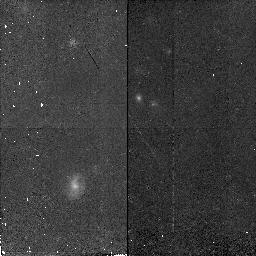
Target: SA68-6597
Instrument: NICMOS/NIC2
Filter: F160W
Exposure: 45 min
Observation ID: n4lx08010

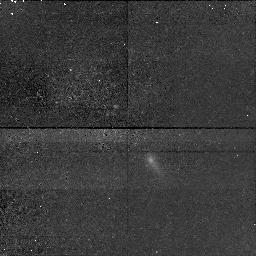
Target: SA57-7042
Instrument: NICMOS/NIC1
Filter: F160W
Exposure: 43 min
Observation ID: n4lx12010

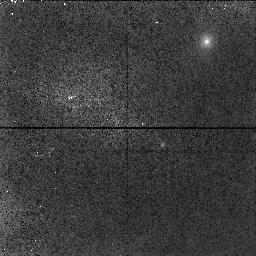
Target: SA57-17731
Instrument: NICMOS/NIC1
Filter: F160W
Exposure: 9 min
Observation ID: n4lxa0010

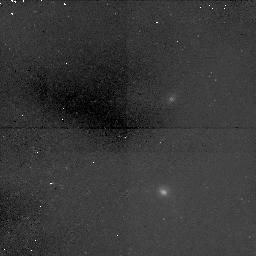
Target: SA68-8846
Instrument: NICMOS/NIC1
Filter: F160W
Exposure: 1.6 h
Observation ID: n4lx06010

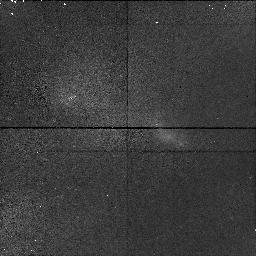
Target: HER1-14739
Instrument: NICMOS/NIC1
Filter: F160W
Exposure: 19 min
Observation ID: n4lxa8010

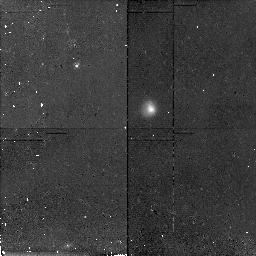
Target: SA68-3307
Instrument: NICMOS/NIC2
Filter: F160W
Exposure: 43 min
Observation ID: n4lx05010

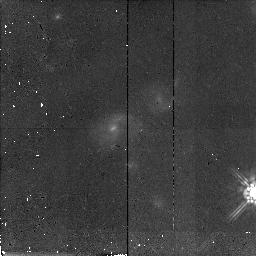
Target: SA68-5935
Instrument: NICMOS/NIC2
Filter: F160W
Exposure: 43 min
Observation ID: n4lx02010

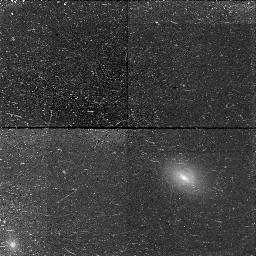
Target: HER1-13925
Instrument: NICMOS/NIC1
Filter: F160W
Exposure: 43 min
Observation ID: n4lx17010

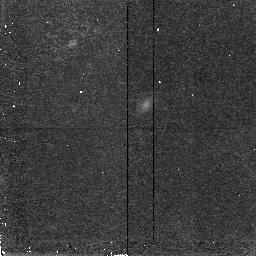
Target: SA57-4259
Instrument: NICMOS/NIC2
Filter: F160W
Exposure: 43 min
Observation ID: n4lx16010

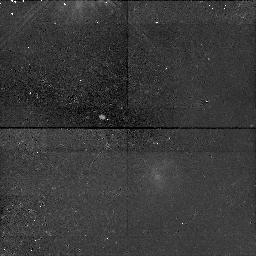
Target: SA57-5558
Instrument: NICMOS/NIC1
Filter: F160W
Exposure: 43 min
Observation ID: n4lx14010

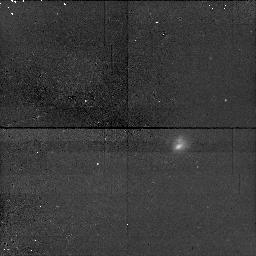
Target: LYN2-1635
Instrument: NICMOS/NIC1
Filter: F160W
Exposure: 43 min
Observation ID: n4lx09010

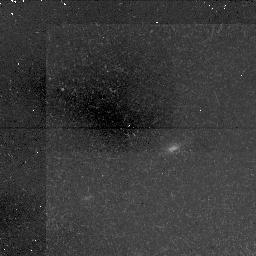
Target: SA68-17418
Instrument: NICMOS/NIC1
Filter: F160W
Exposure: 1.6 h
Observation ID: n4lx07010

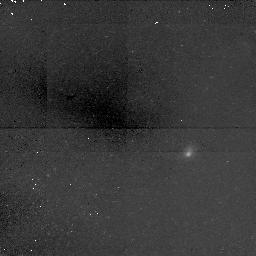
Target: SA68-9640
Instrument: NICMOS/NIC1
Filter: F160W
Exposure: 1.6 h
Observation ID: n4lx01010

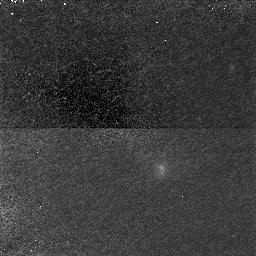
Target: SA57-10601
Instrument: NICMOS/NIC1
Filter: F160W
Exposure: 1.6 h
Observation ID: n4lx13010

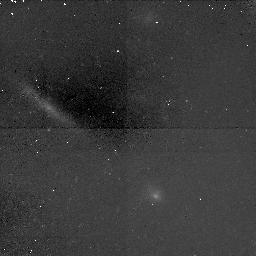
Target: SA57-1501
Instrument: NICMOS/NIC1
Filter: F160W
Exposure: 1.6 h
Observation ID: n4lx11010

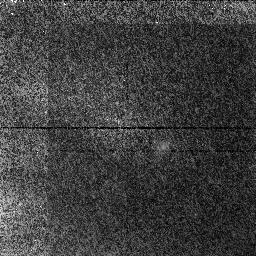
Target: SA57-5482
Instrument: NICMOS/NIC1
Filter: F160W
Exposure: 21 min
Observation ID: n4lx10010

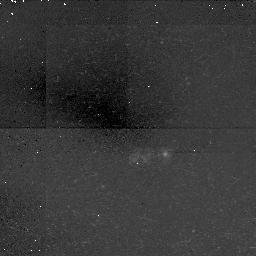
Target: SA68-17169
Instrument: NICMOS/NIC1
Filter: F160W
Exposure: 1.6 h
Observation ID: n4lx03010

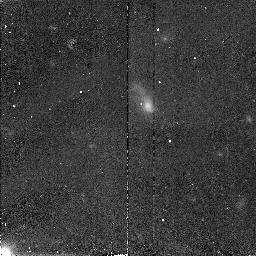
Target: SA57-3605
Instrument: NICMOS/NIC2
Filter: F160W
Exposure: 1.6 h
Observation ID: n4lx15010

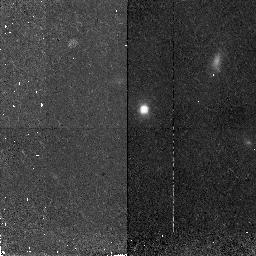
Target: SA68-1067
Instrument: NICMOS/NIC2
Filter: F160W
Exposure: 45 min
Observation ID: n4lx04010

Searching for Old Stellar Populations in Candidate Proto-Spheroidals (PI: Bershady, Matthew A.)

We propose to combine NICMOS images with existing WFPC-2 images to search for underlying, old stellar components in 20 faint blue compact galaxies at z ~ 0.2 to 0.8. These galaxies are excellent candidates for spheroidal galaxies (such as NGC 205) caught in the act of undergoing a major star-forming event: Keck spectra reveal velocity widths Sigma ~ 50 km s^-1, WFPC2 images show extremely small sizes and high surface brightnesses (half-light radii of order 0.3 arcsec, or 1.5-5 h^-1_50 kpc), and ground-based photometry yield very blue optical and near-infrared colors. Combined, these measurements suggest masses 1000 times less than typical L^* galaxies, yet these galaxies lie within one magnitude of L^*. Their colors and luminosities can be understood to result from a recent burst of star formation. Without additional prior or subsequent star formation, these galaxies will fade by several magnitudes after a few Gyrs. Are we witnessing, in-situ, the last major episode of star formation of today's low surface brightness spheroidals? The answer hangs critically on the amount of fading. Hence it is essential to determine the number of old stars lurking beneath the young population. We have compelling evidence from WFPC2 images that these galaxies have optical colors gradients. The near-infrared is necessary, however, to reveal color gradients large enough to separate young and old stellar populations. Only NICMOS imaging provides enough spatial resolution and depth to resolve these gradients.